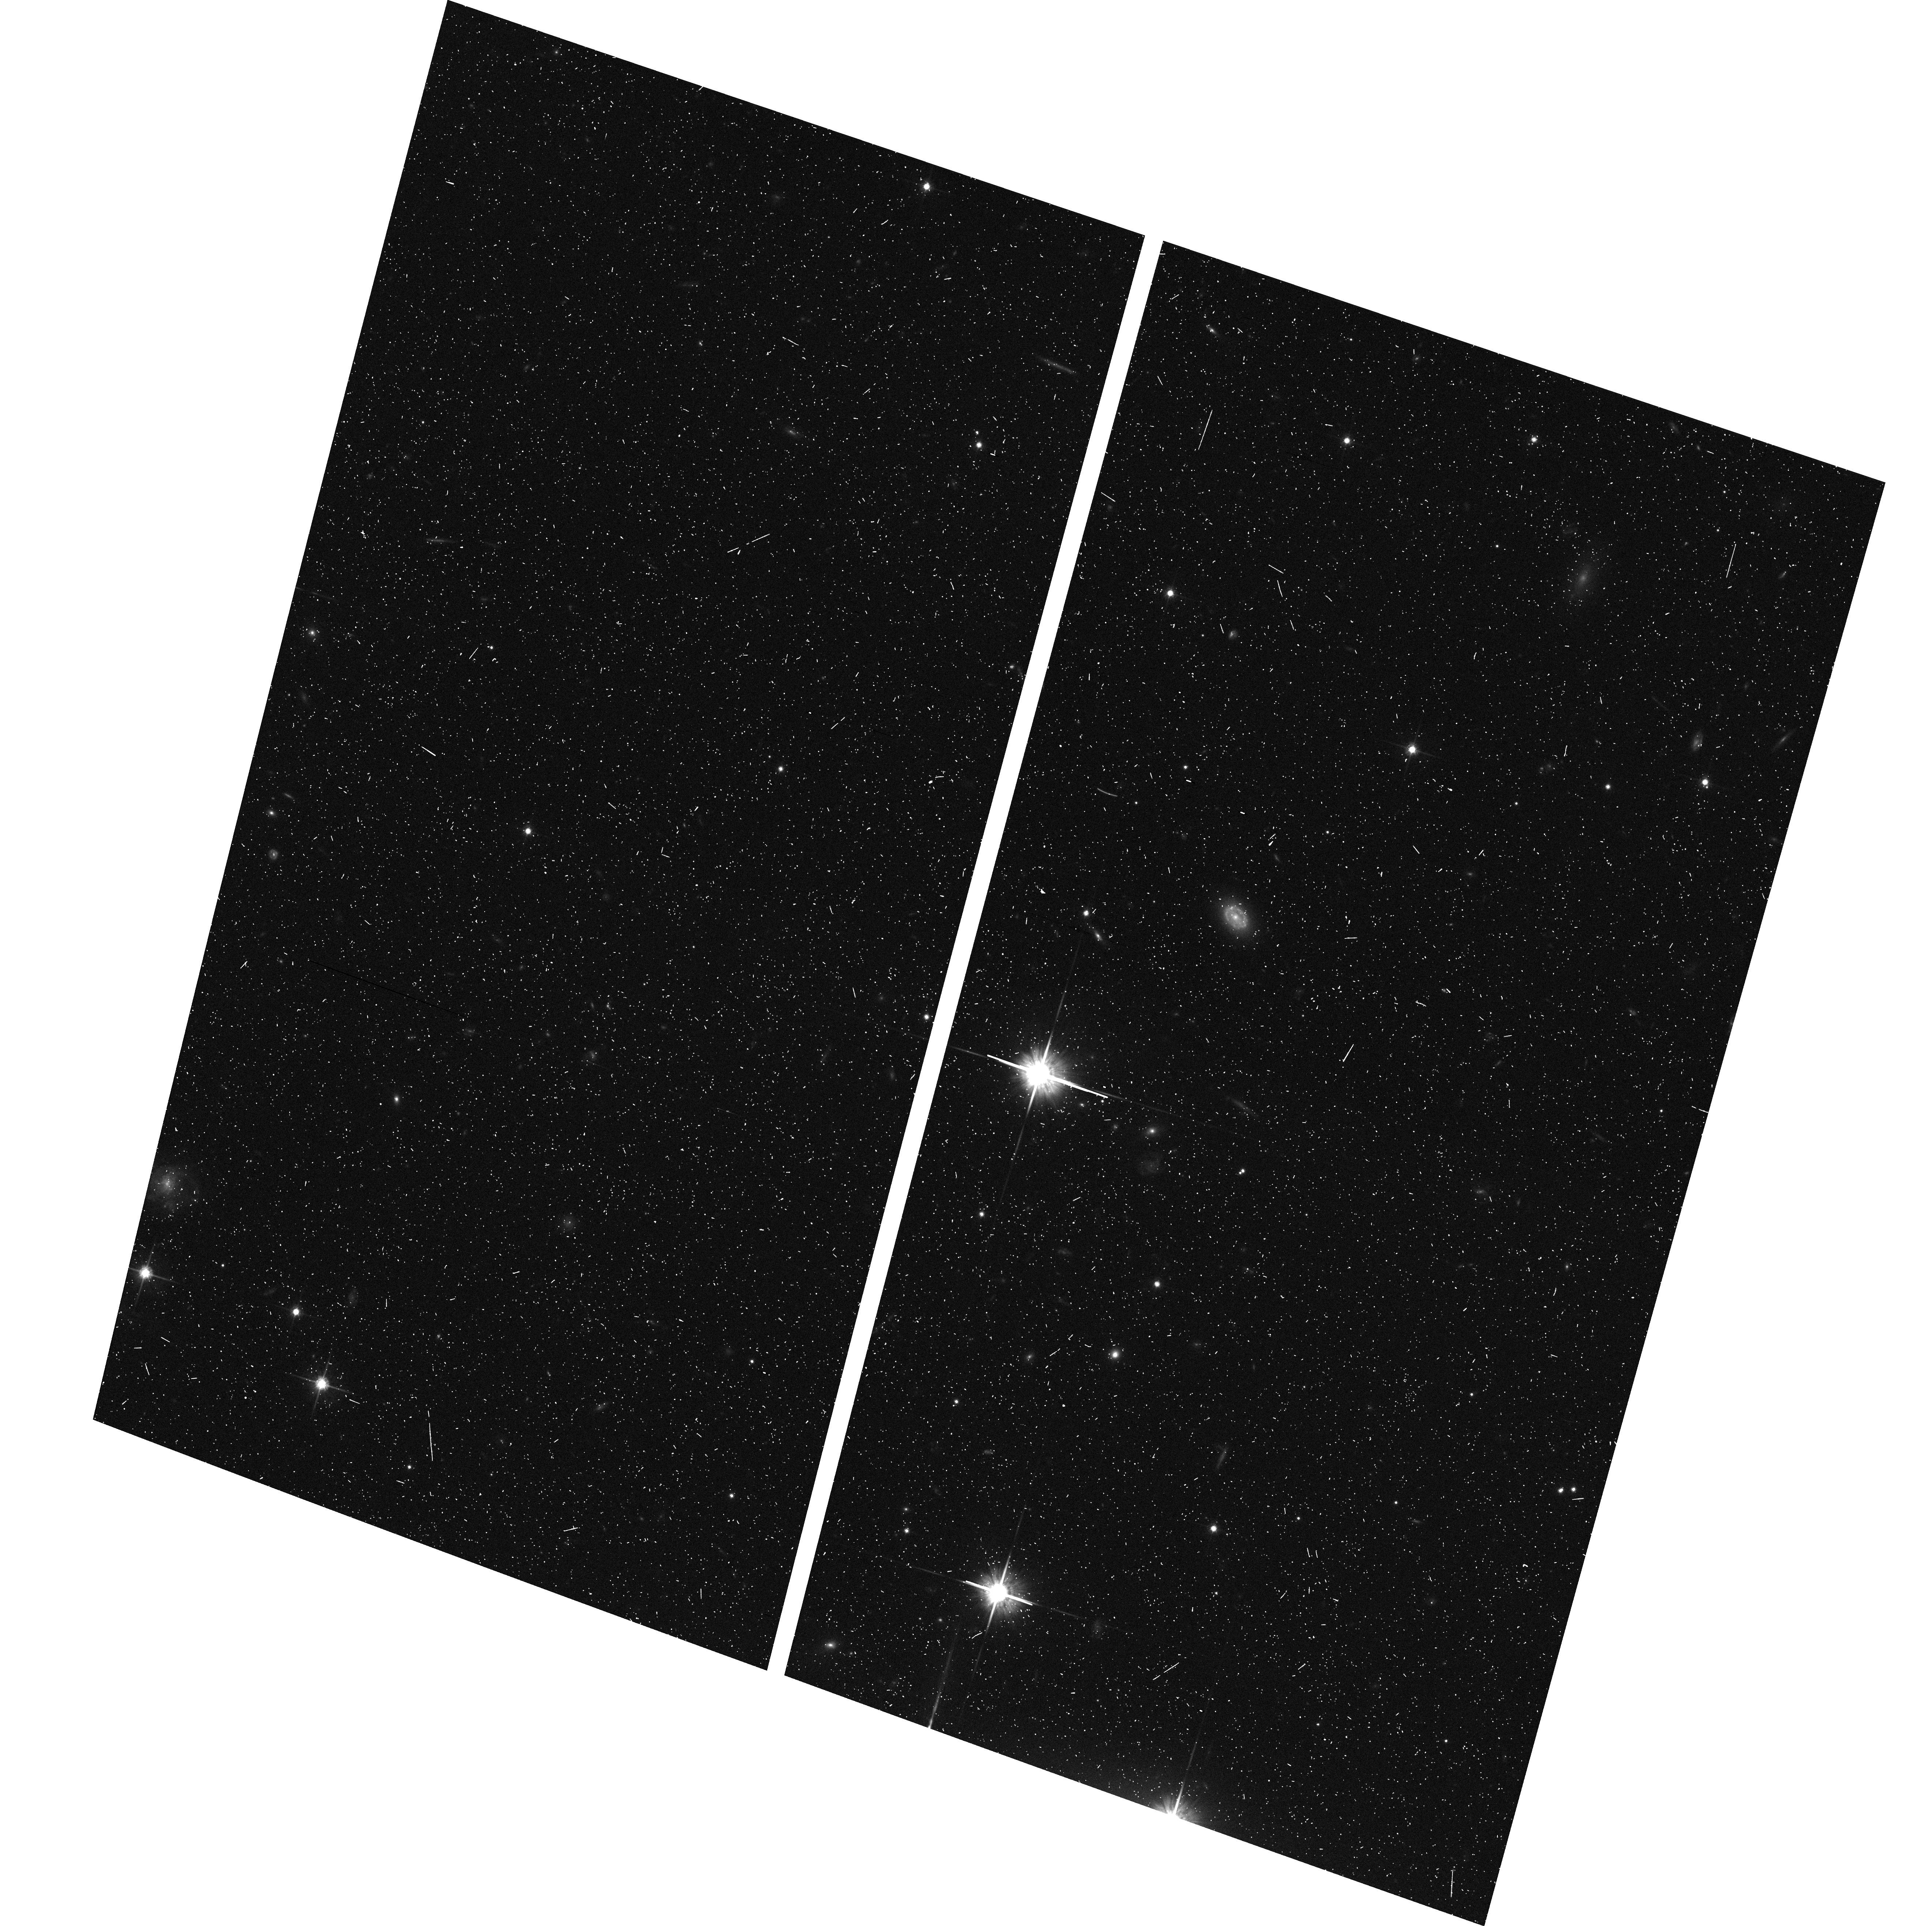
Target: LIST-1. Instrument: ACS/WFC. Filter: F814W. Exposure: 8 min. Observation ID: hst_9468_bi_acs_wfc_f814w_j8hqbi

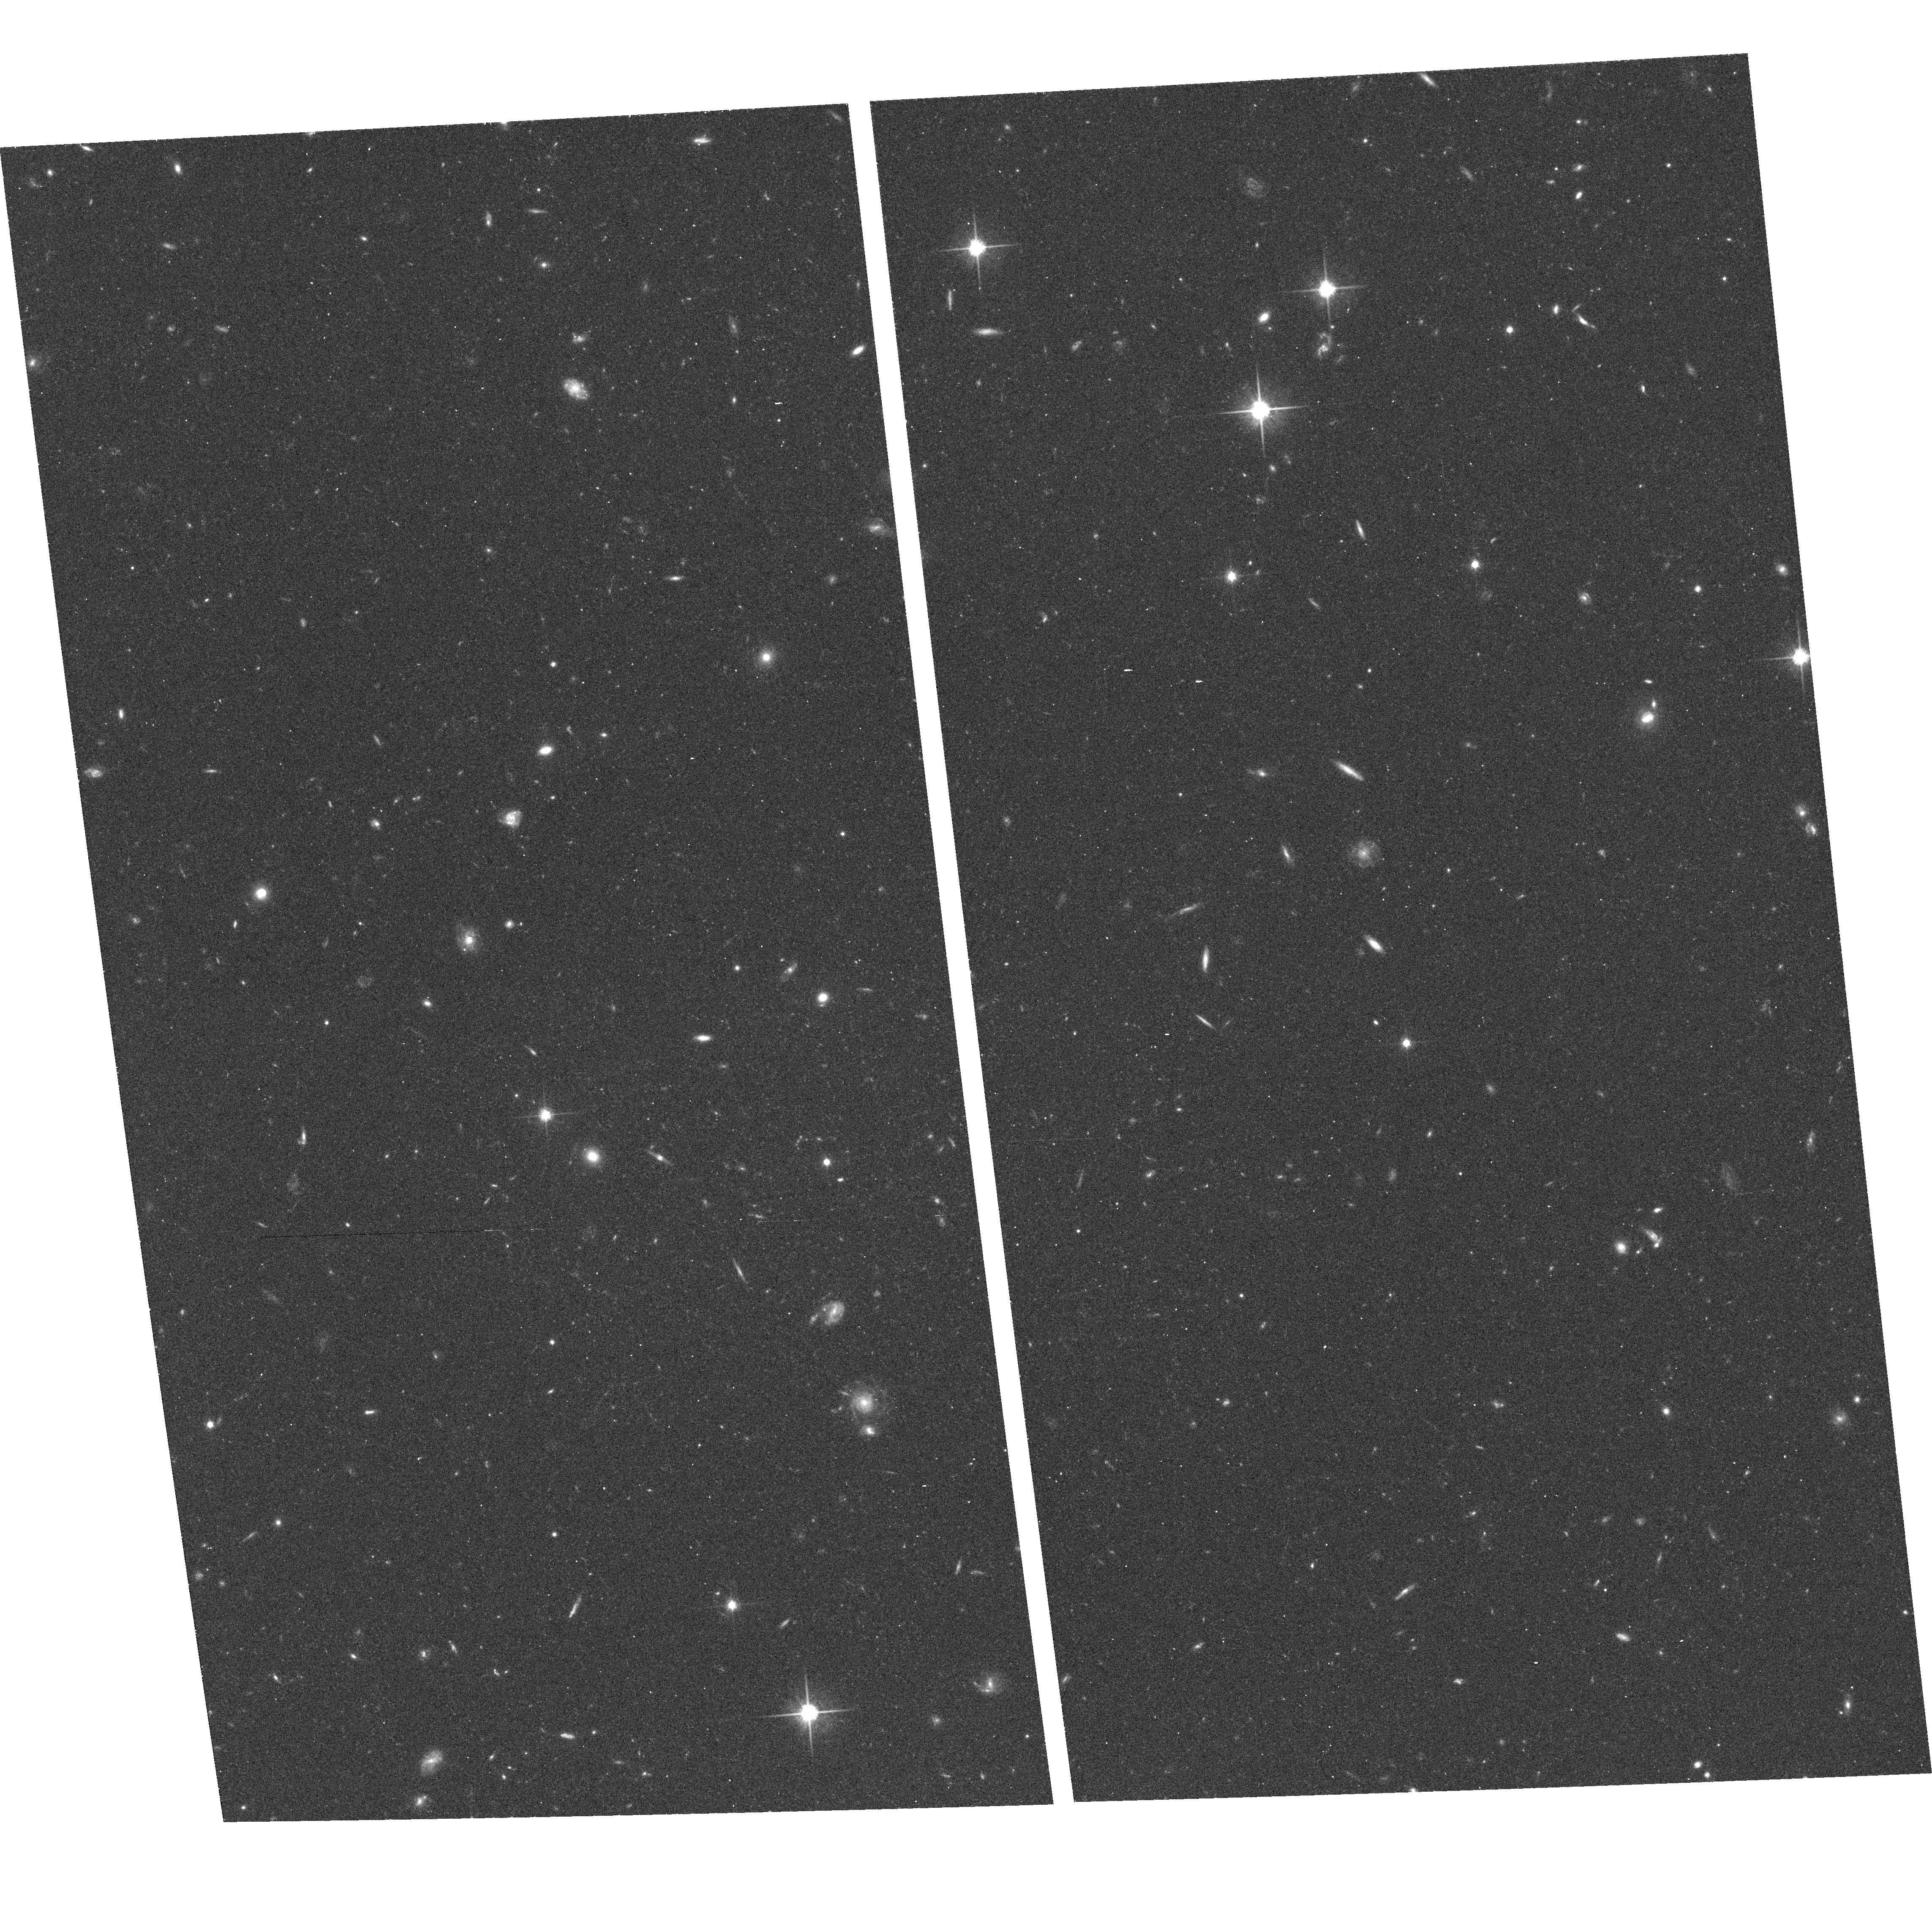
Target: UNKNOWN-TARGET-1. Instrument: ACS/WFC. Filter: F814W. Exposure: 21 min. Observation ID: hst_9468_ai_acs_wfc_f814w_j8hqai

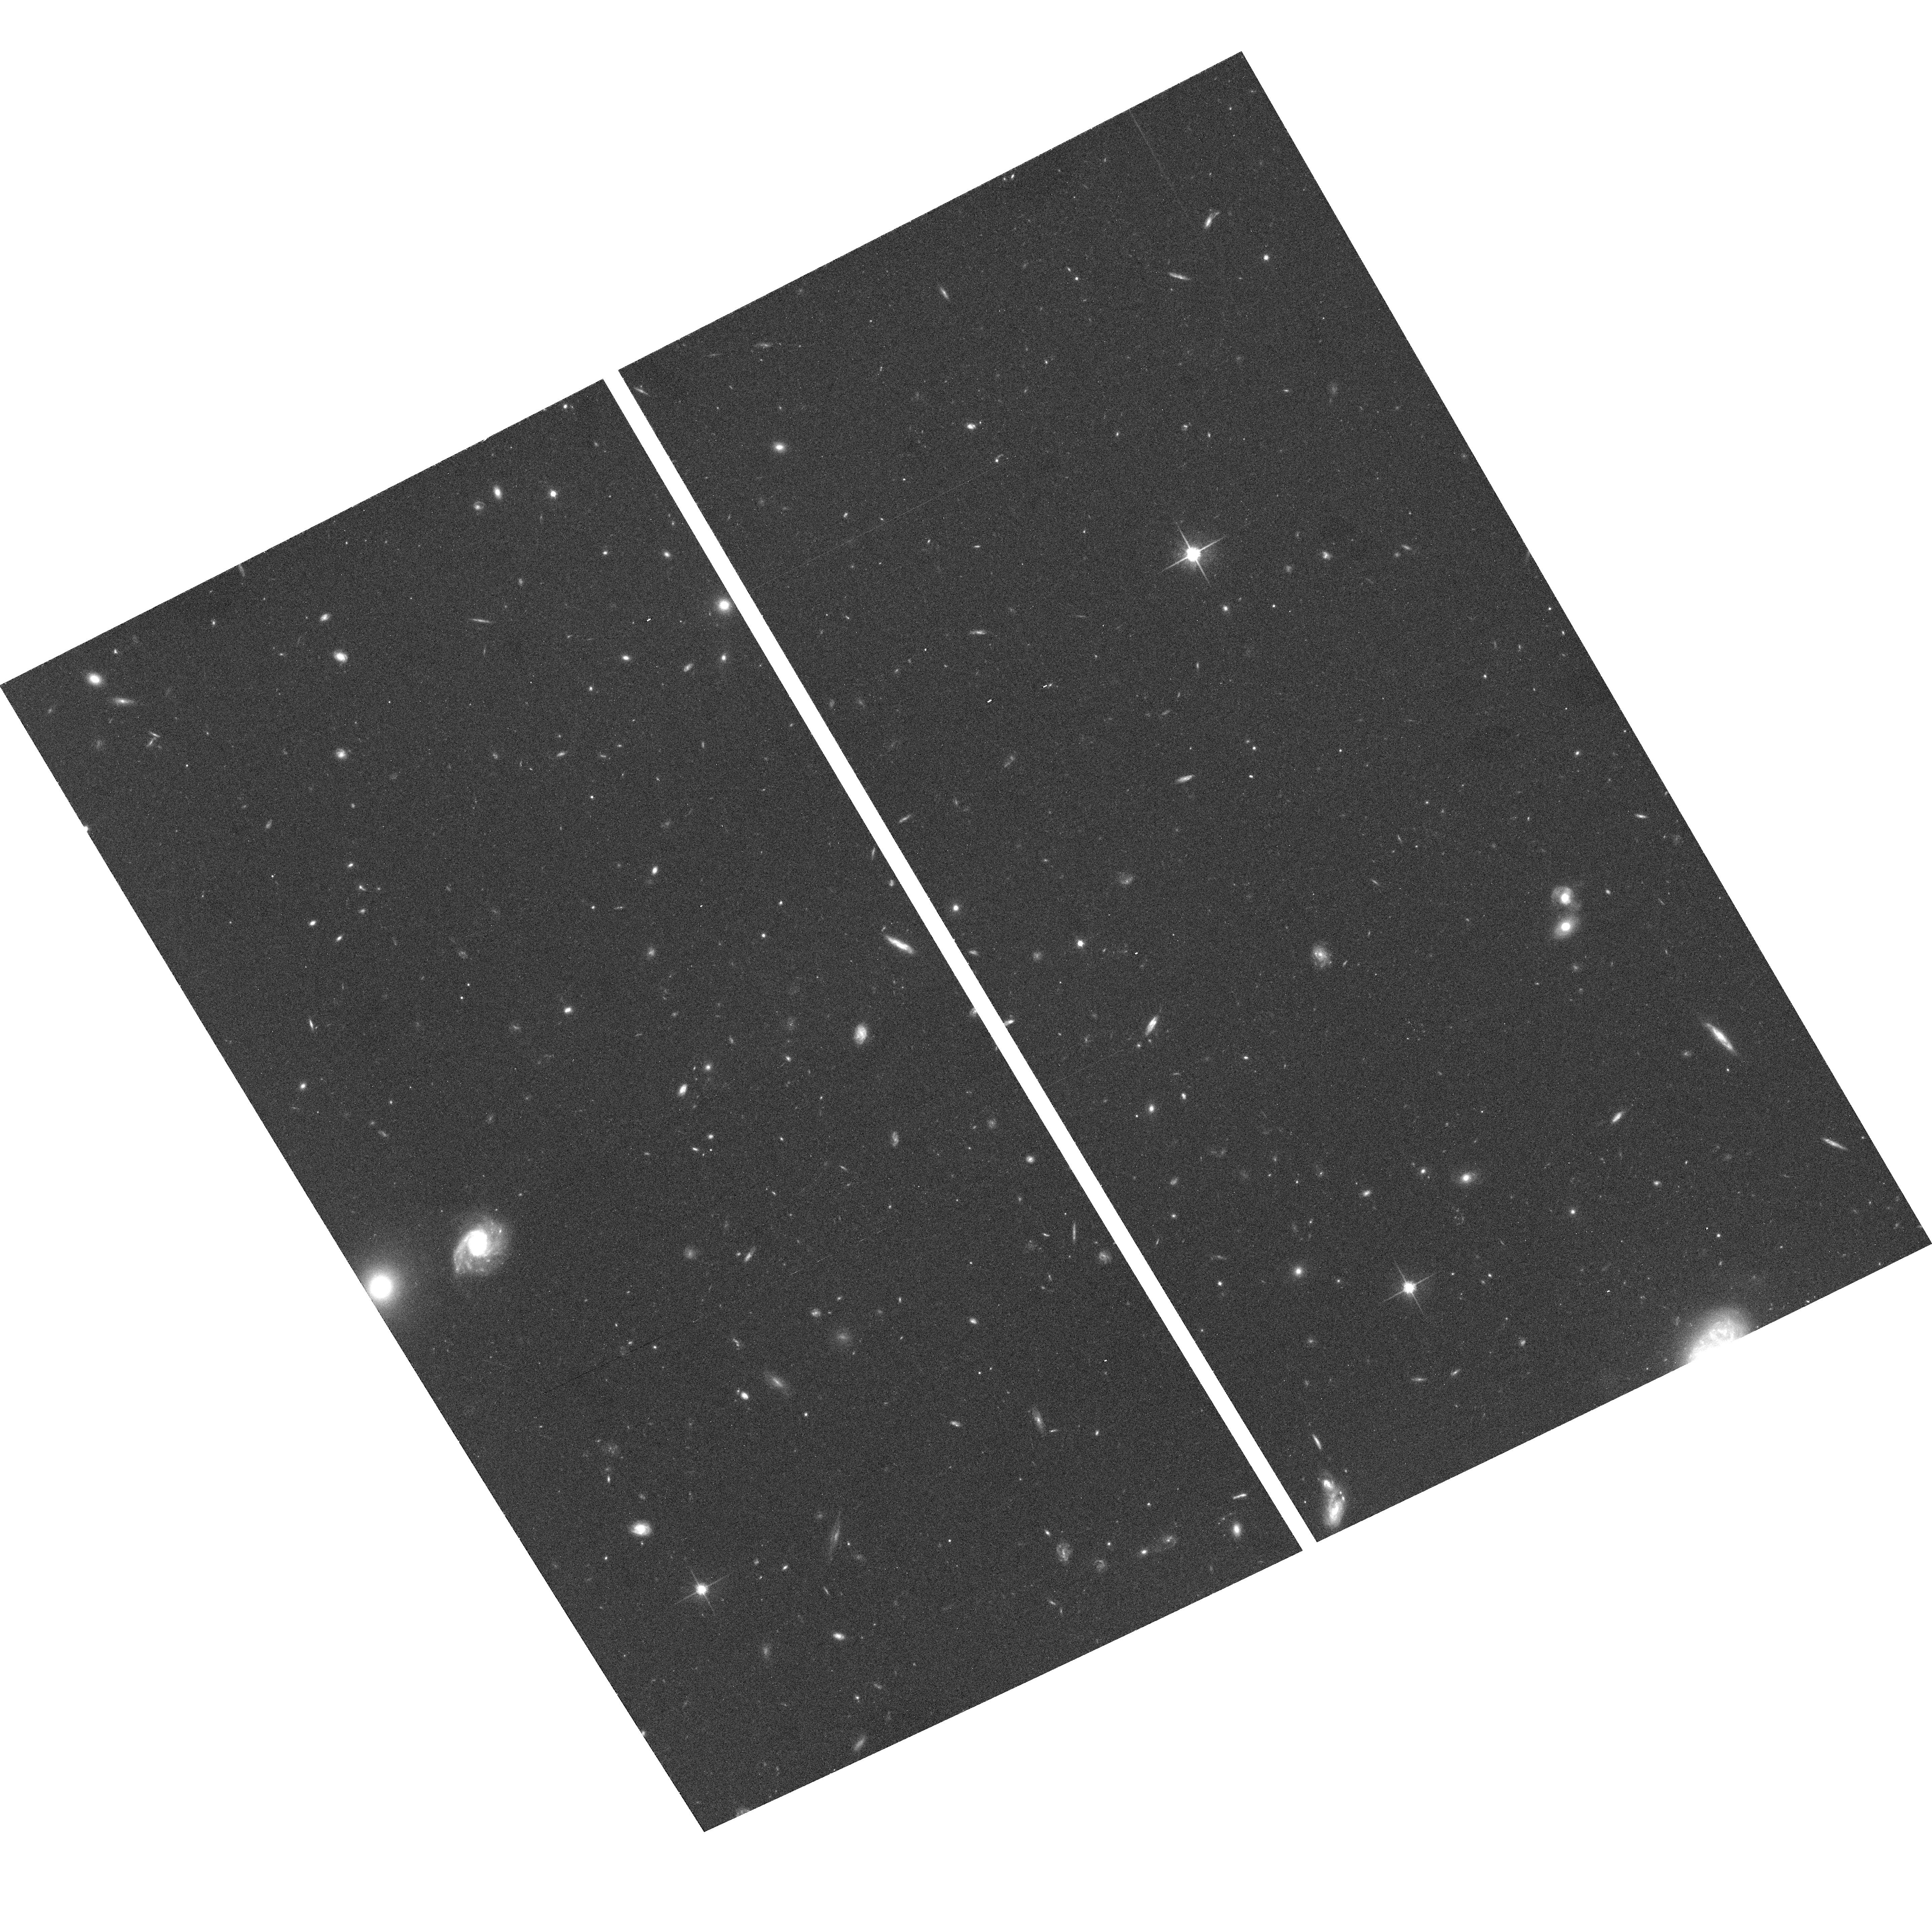
Target: LIST-7. Instrument: ACS/WFC. Filter: F814W. Exposure: 25 min. Observation ID: hst_9468_ct_acs_wfc_f814w_j8hqct

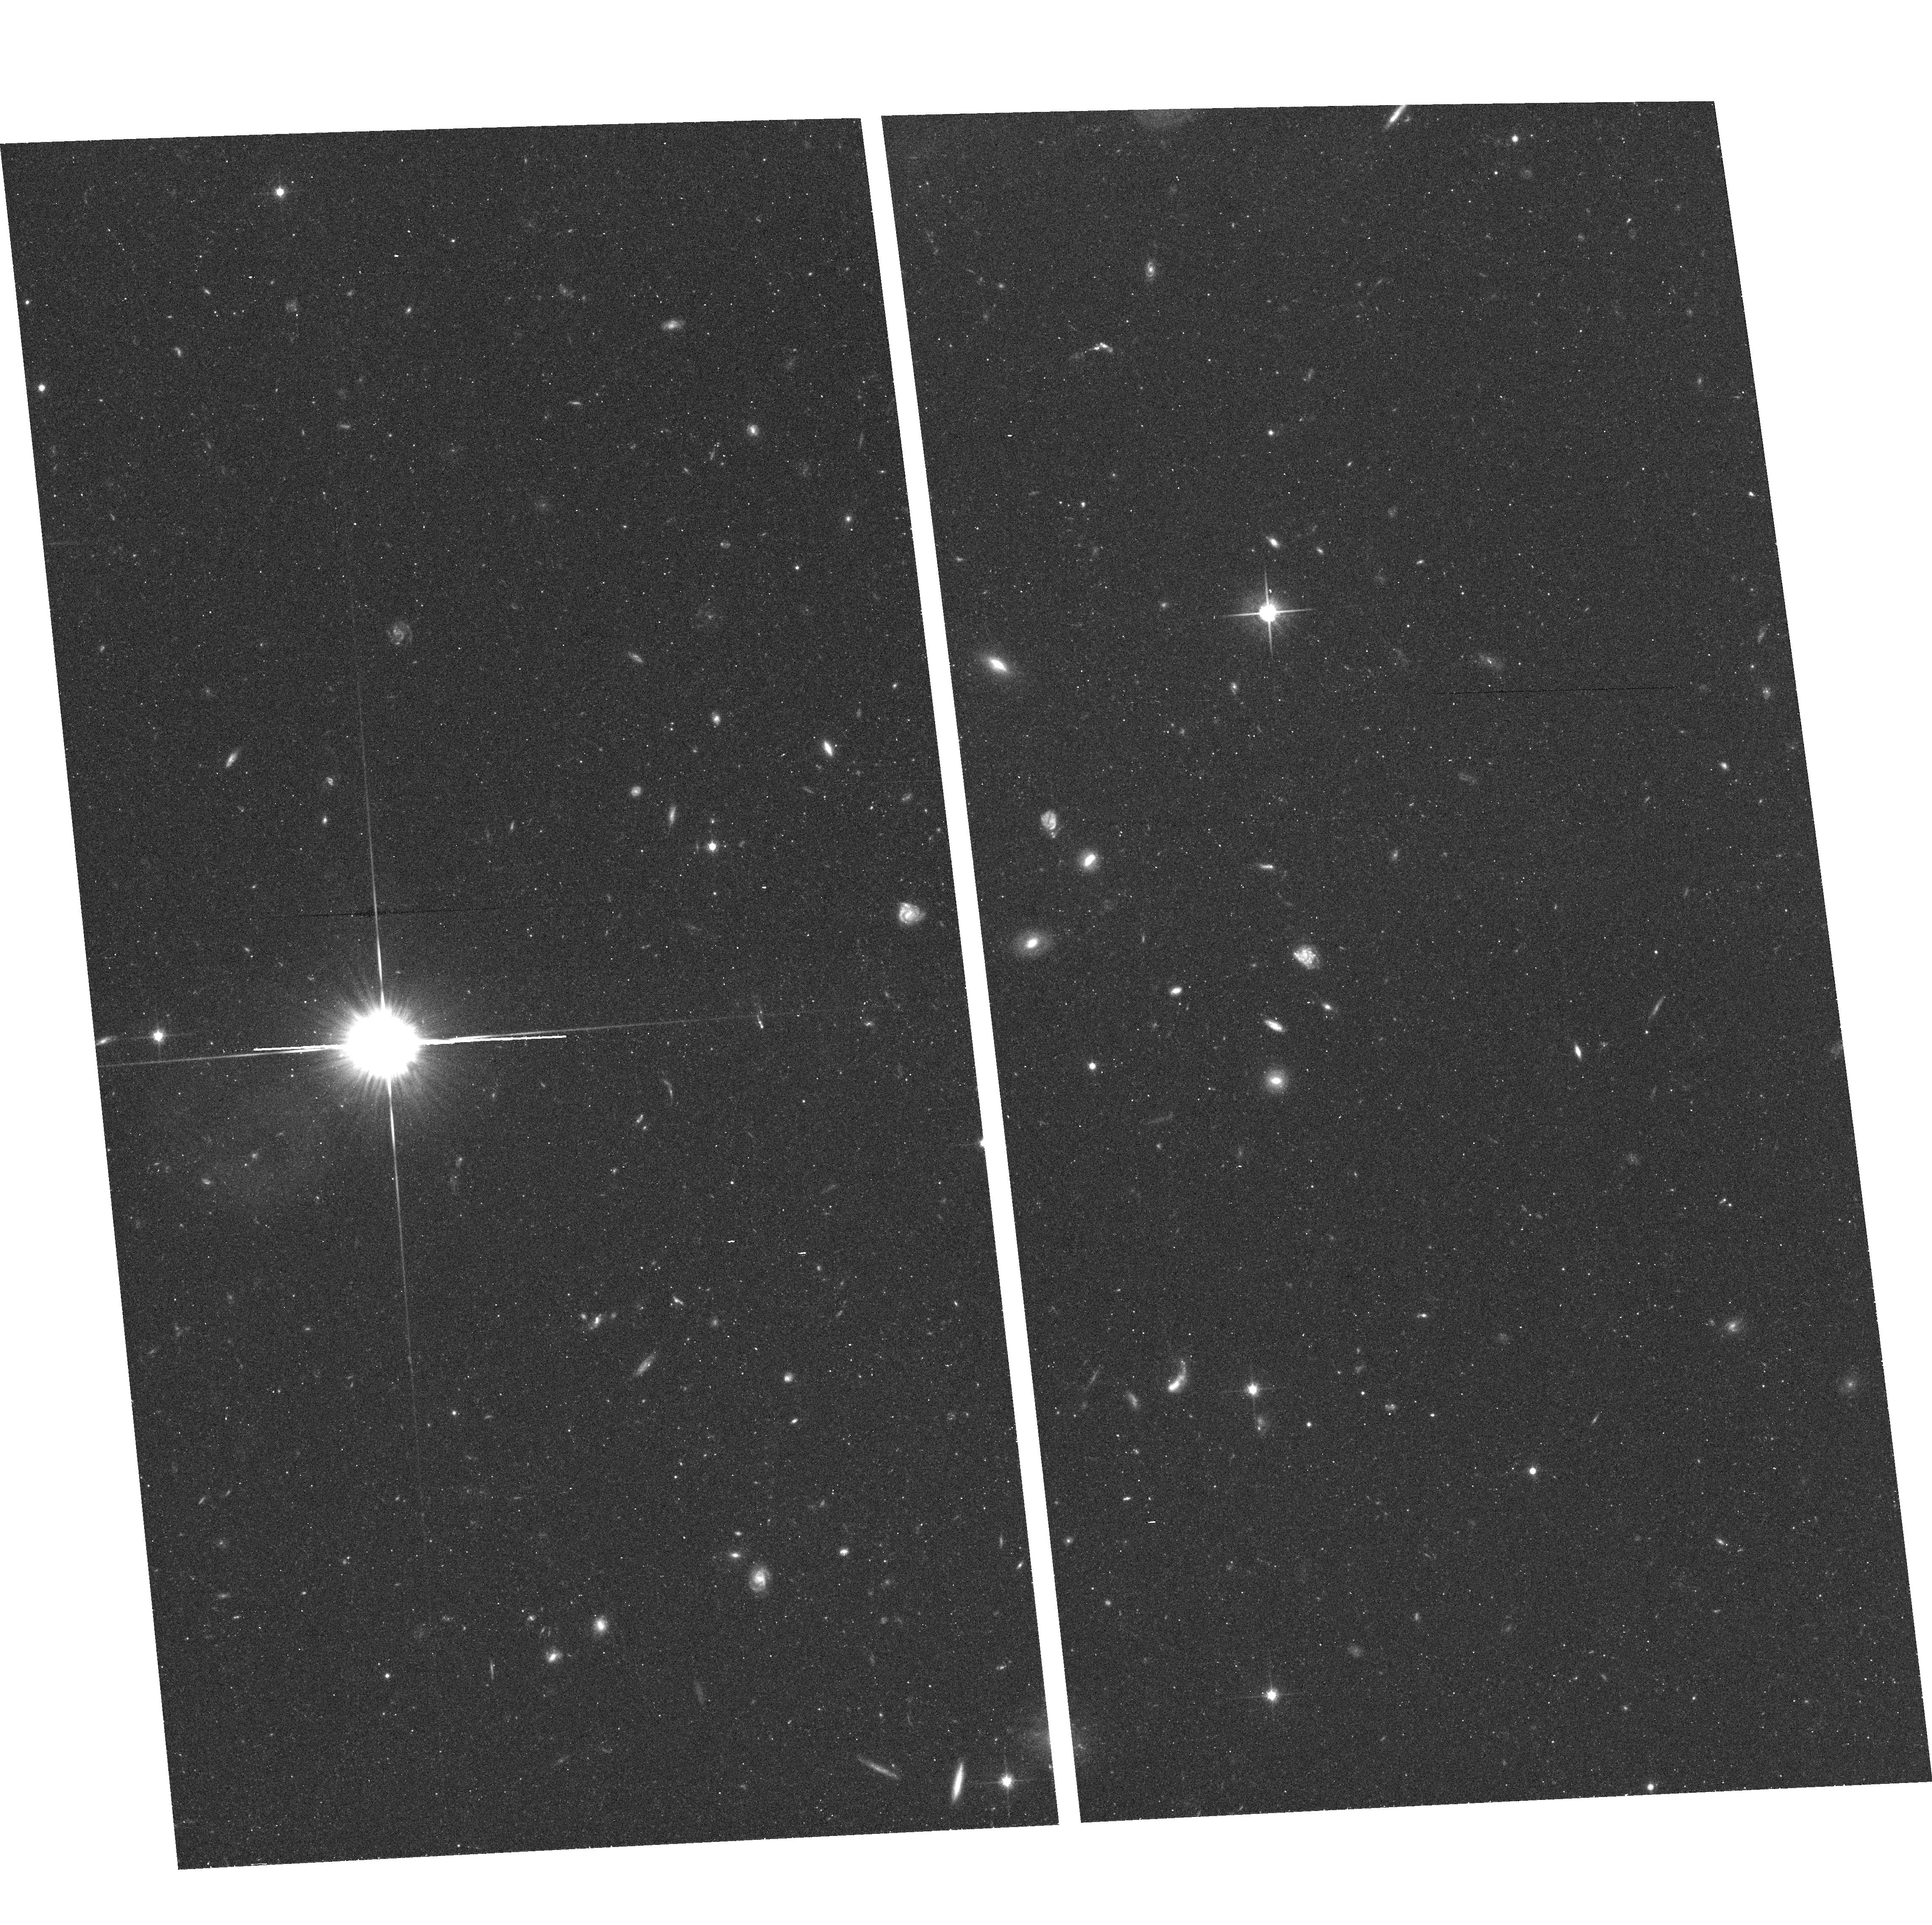
Target: LIST-5. Instrument: ACS/WFC. Filter: F814W. Exposure: 21 min. Observation ID: hst_9468_bo_acs_wfc_f814w_j8hqbo

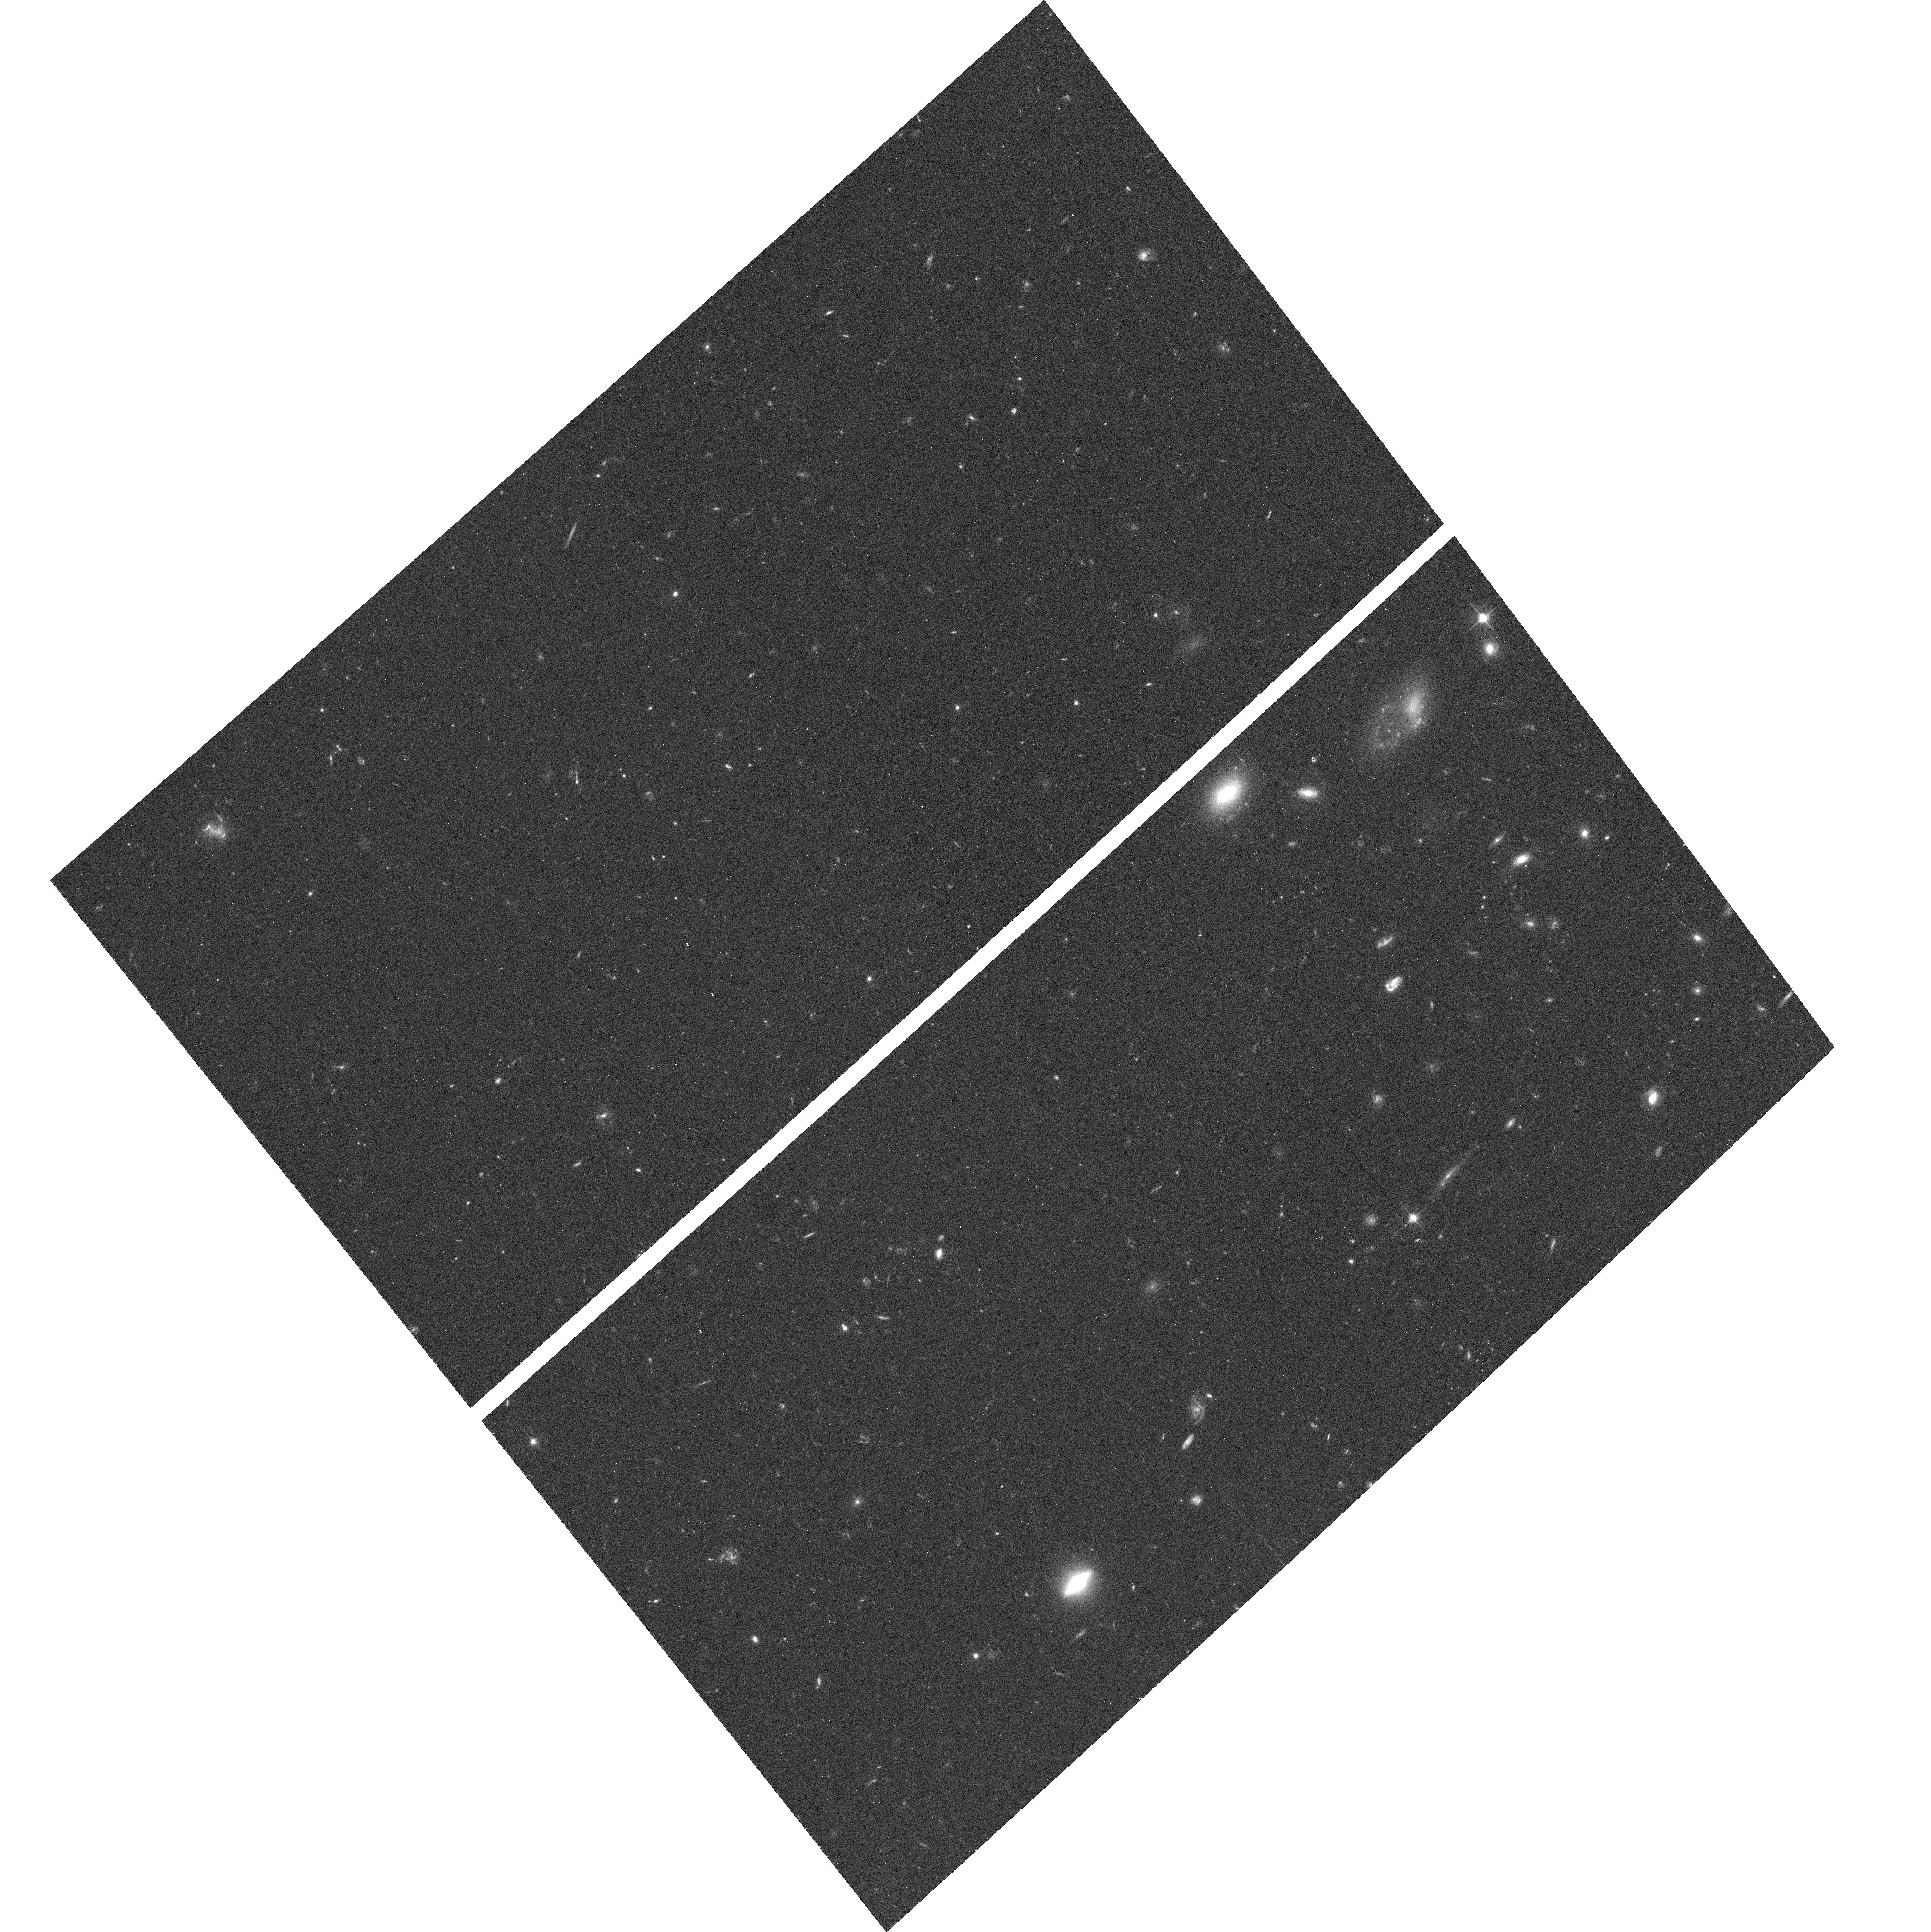
Target: LIST-6. Instrument: ACS/WFC. Filter: F606W. Exposure: 19 min. Observation ID: hst_9468_cb_acs_wfc_f606w_j8hqcb

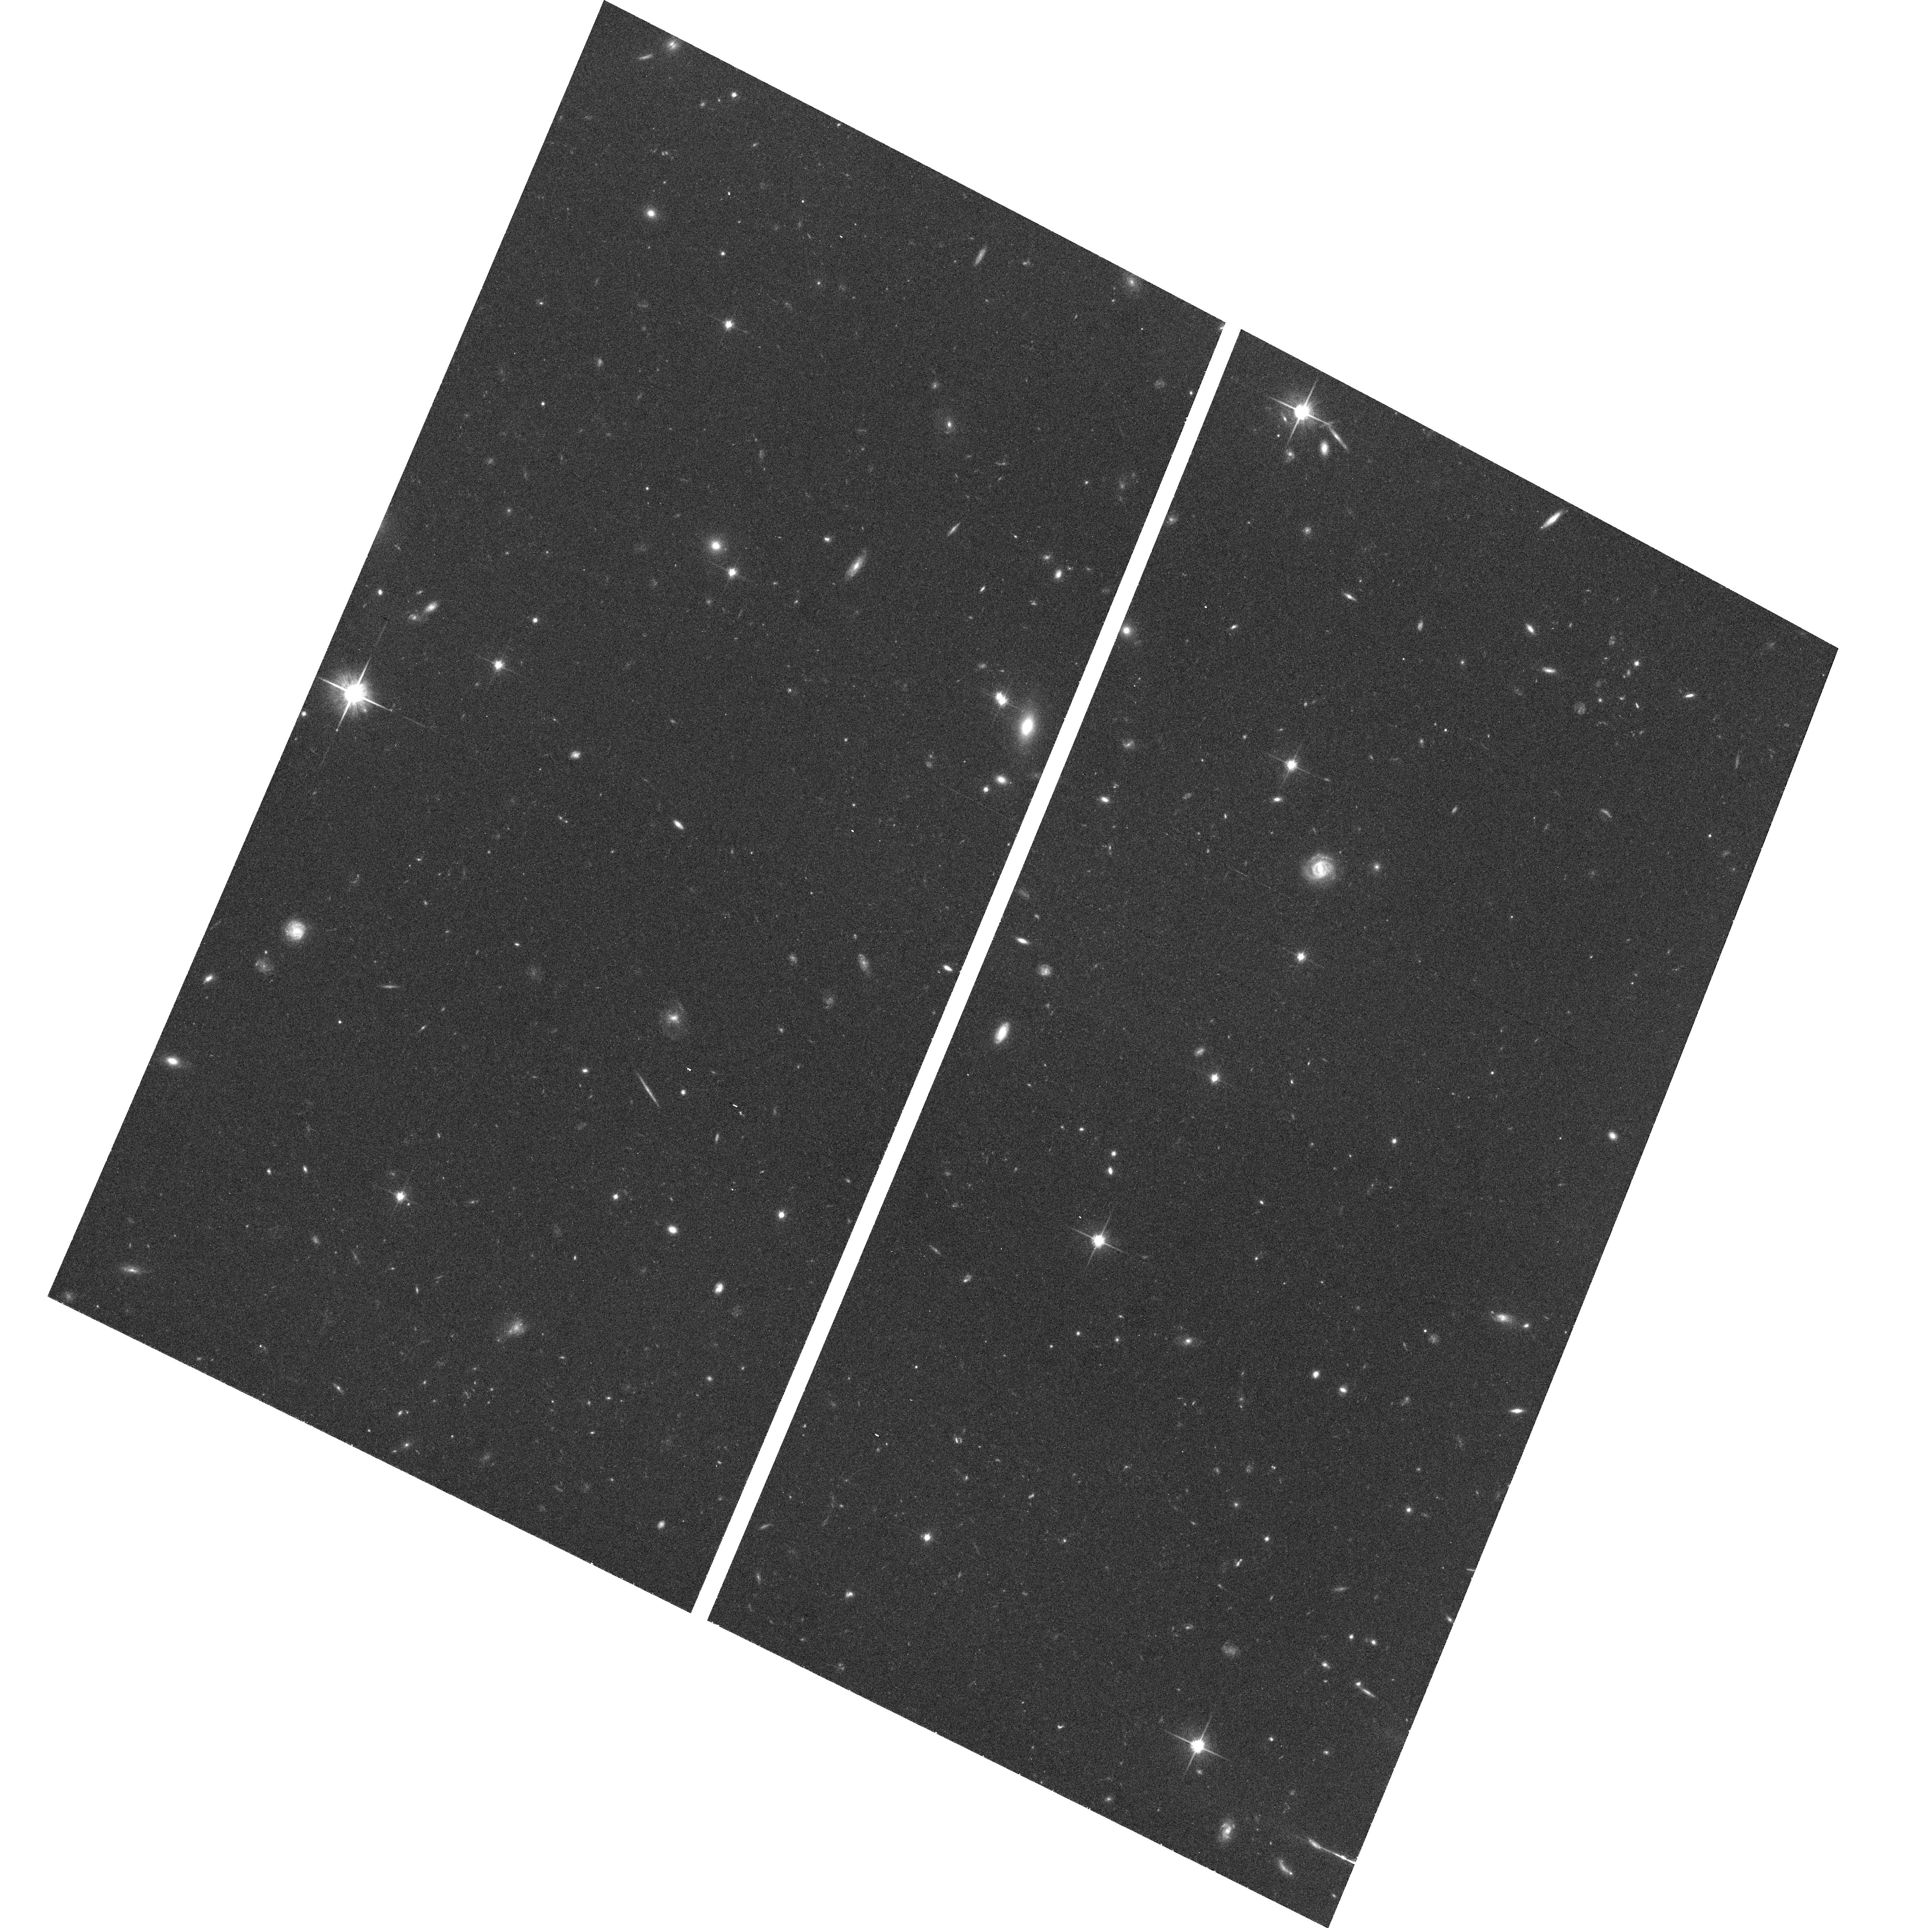
Target: LIST-4. Instrument: ACS/WFC. Filter: F814W. Exposure: 25 min. Observation ID: hst_9468_aq_acs_wfc_f814w_j8hqaq

ACS Grism Parallel Survey of Emission- line Galaxies at Redshift z pl 7 (PI: Yan, Lin)

We propose an ACS grism parallel survey to search for emission-line galaxies toward 50 random lines of sight over the redshift interval 0 < z\apl 7. We request ACS parallel observations of duration more than one orbit at high galactic latitude to identify ~ 300 HAlpha emission-line galaxies at 0.2\apl z\apl 0.5, ~ 720 O IILambda3727 emission-line galaxies at 0.3\apl z\apl 1.68, and \apg 1000 Ly-alpha\ emission-line galaxies at 3\apl z\apl 7 with total emission line flux f\apg 2* 10^- 17 ergs s^-1 cm^-2 over 578 arcmin^2. We will obtain direct images with the F814W and F606W filters and dispersed images with the WFC/G800L grism at each position. The direct images will serve to provide a zeroth order model both for wavelength calibration of the extracted 1D spectra and for determining extraction apertures of the corresponding dispersed images. The primary scientific objectives are as follows: (1) We will establish a uniform sample of HAlpha and O II emission-line galaxies at z<1.7 in order to obtain accurate measurements of co-moving star formation rate density versus redshift over this redshift range. (2) We will study the spatial and statistical distribution of star formation rate intensity in individual galaxies using the spatially resolved emission-line morphology in the grism images. And (3) we will study high-redshift universe using Ly-alpha emitting galaxies identified at z \apl 7 in the survey. The data will be available to the community immediately as they are obtained.